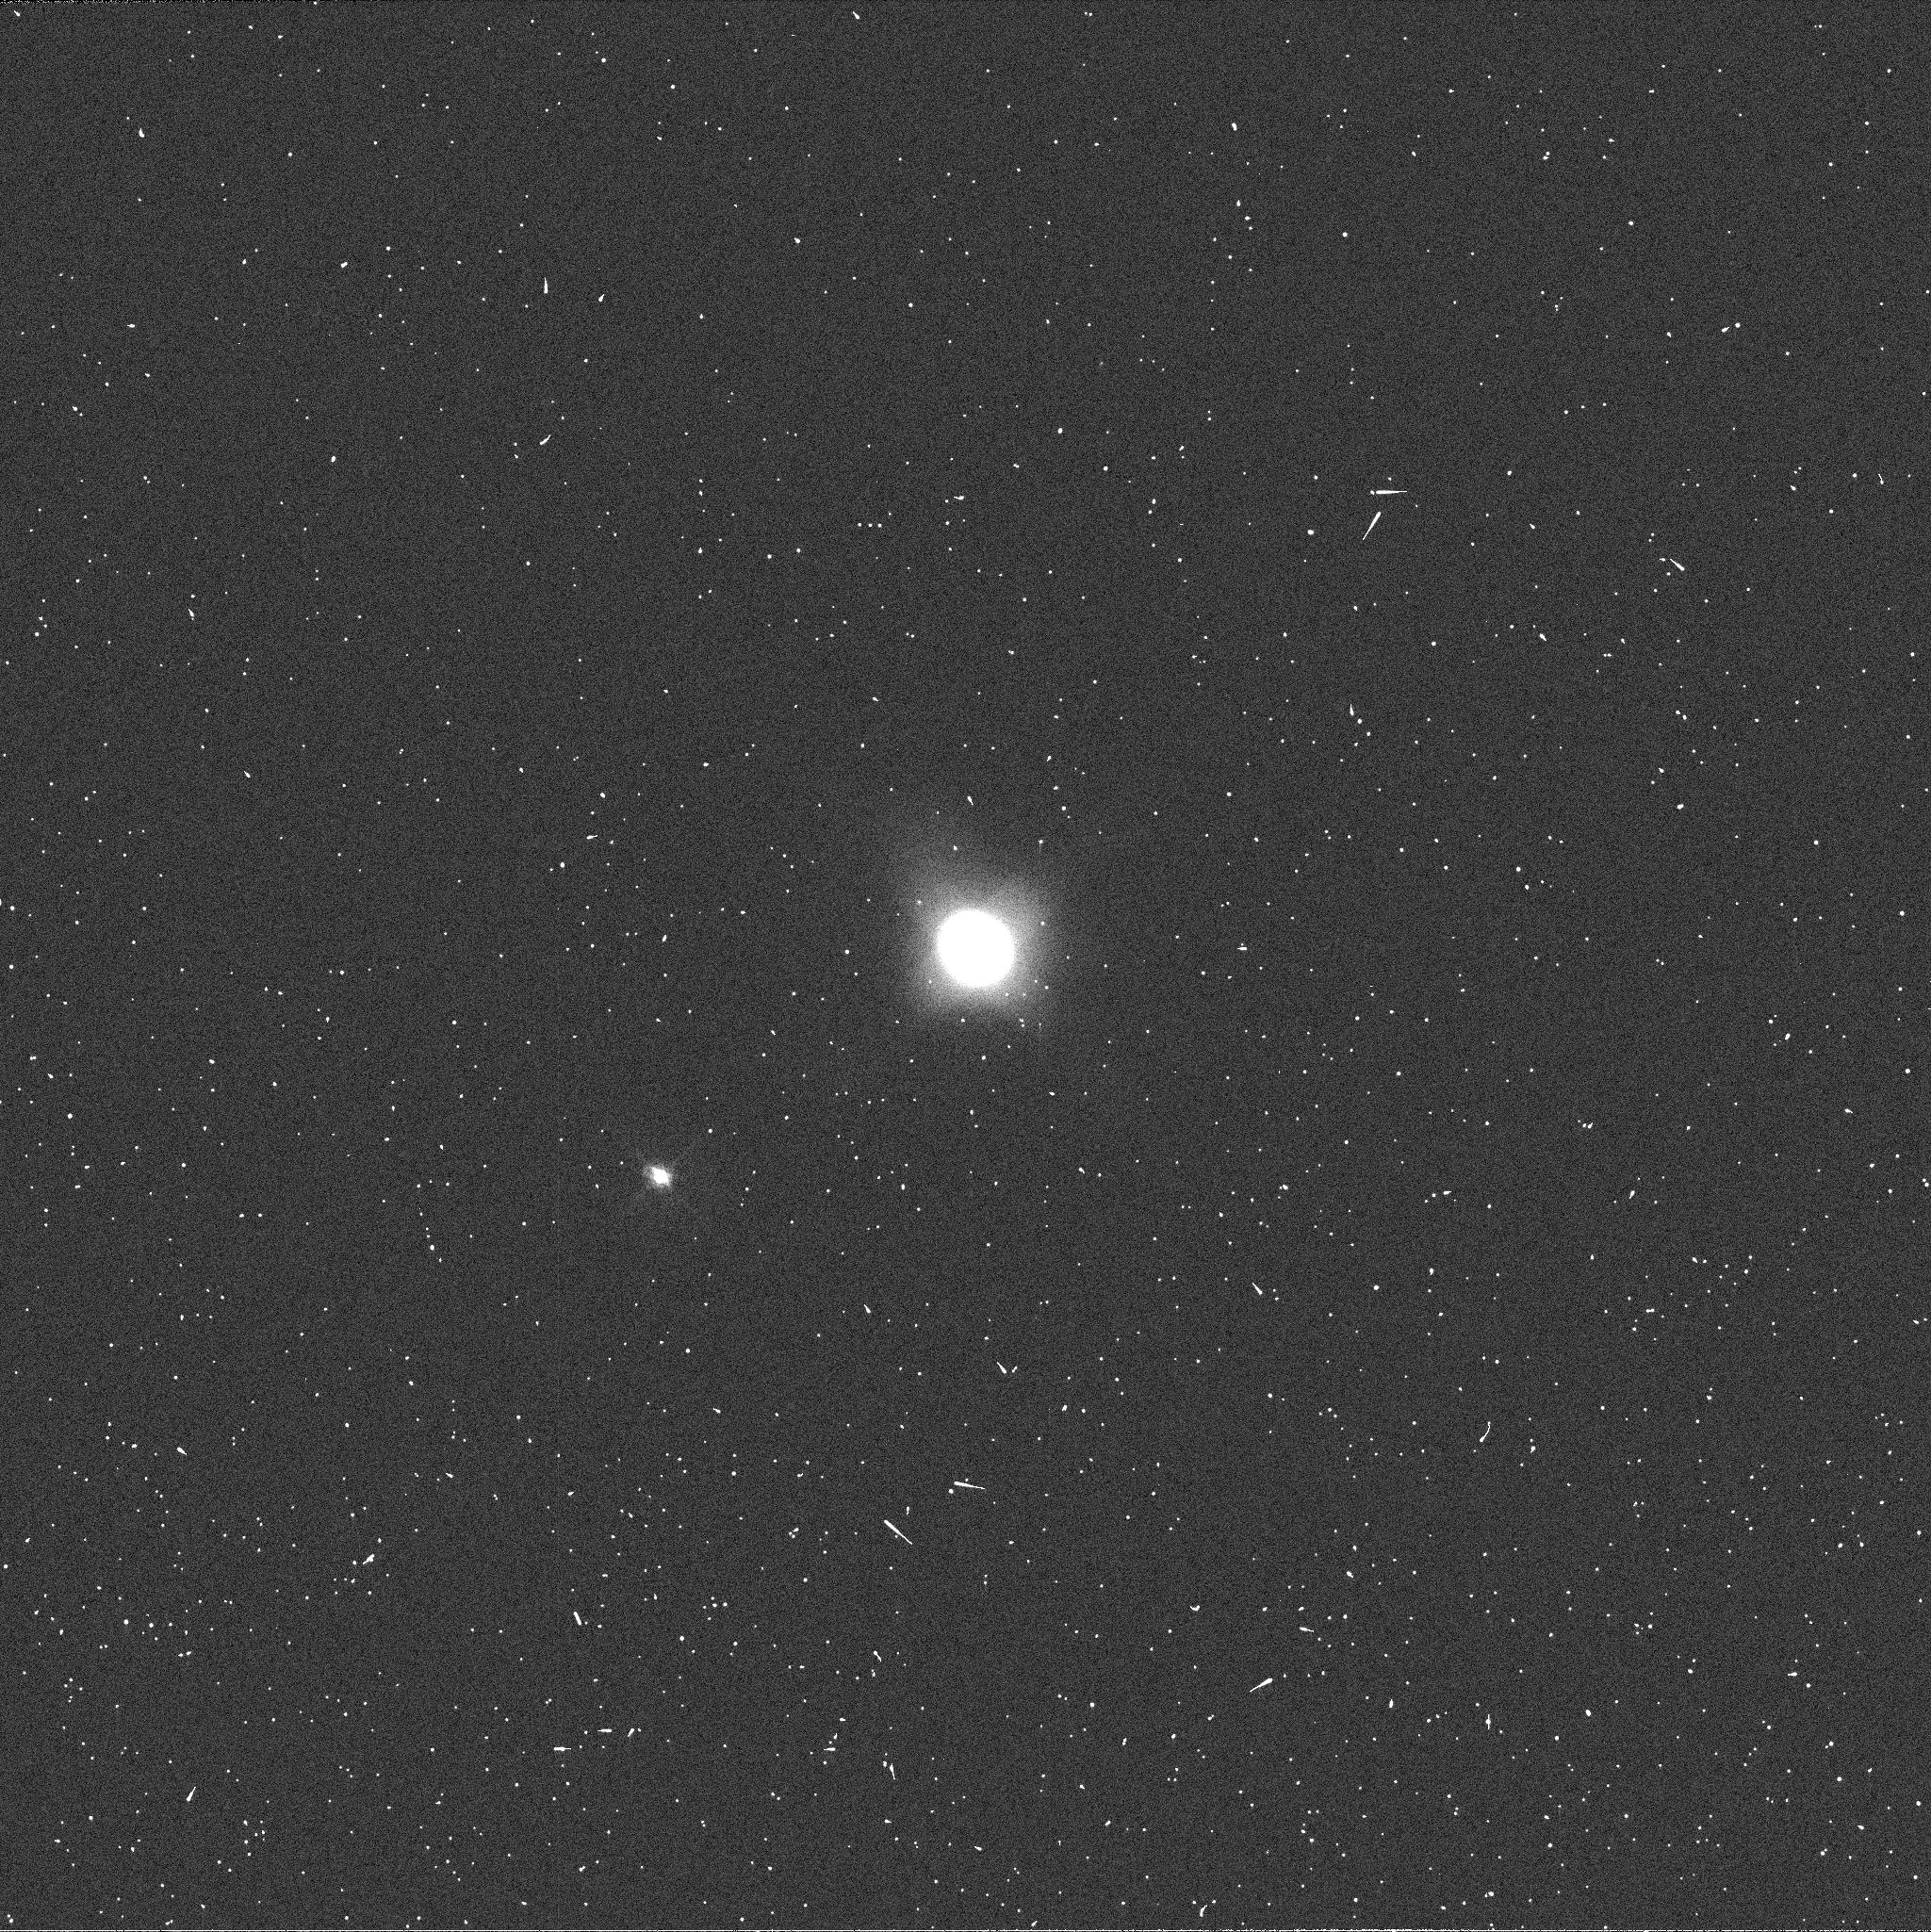
Target: NEPTUNE-BLUE
Instrument: WFC3/UVIS
Filter: FQ619N
Exposure: 1 min
Observation ID: ib2s04jzq

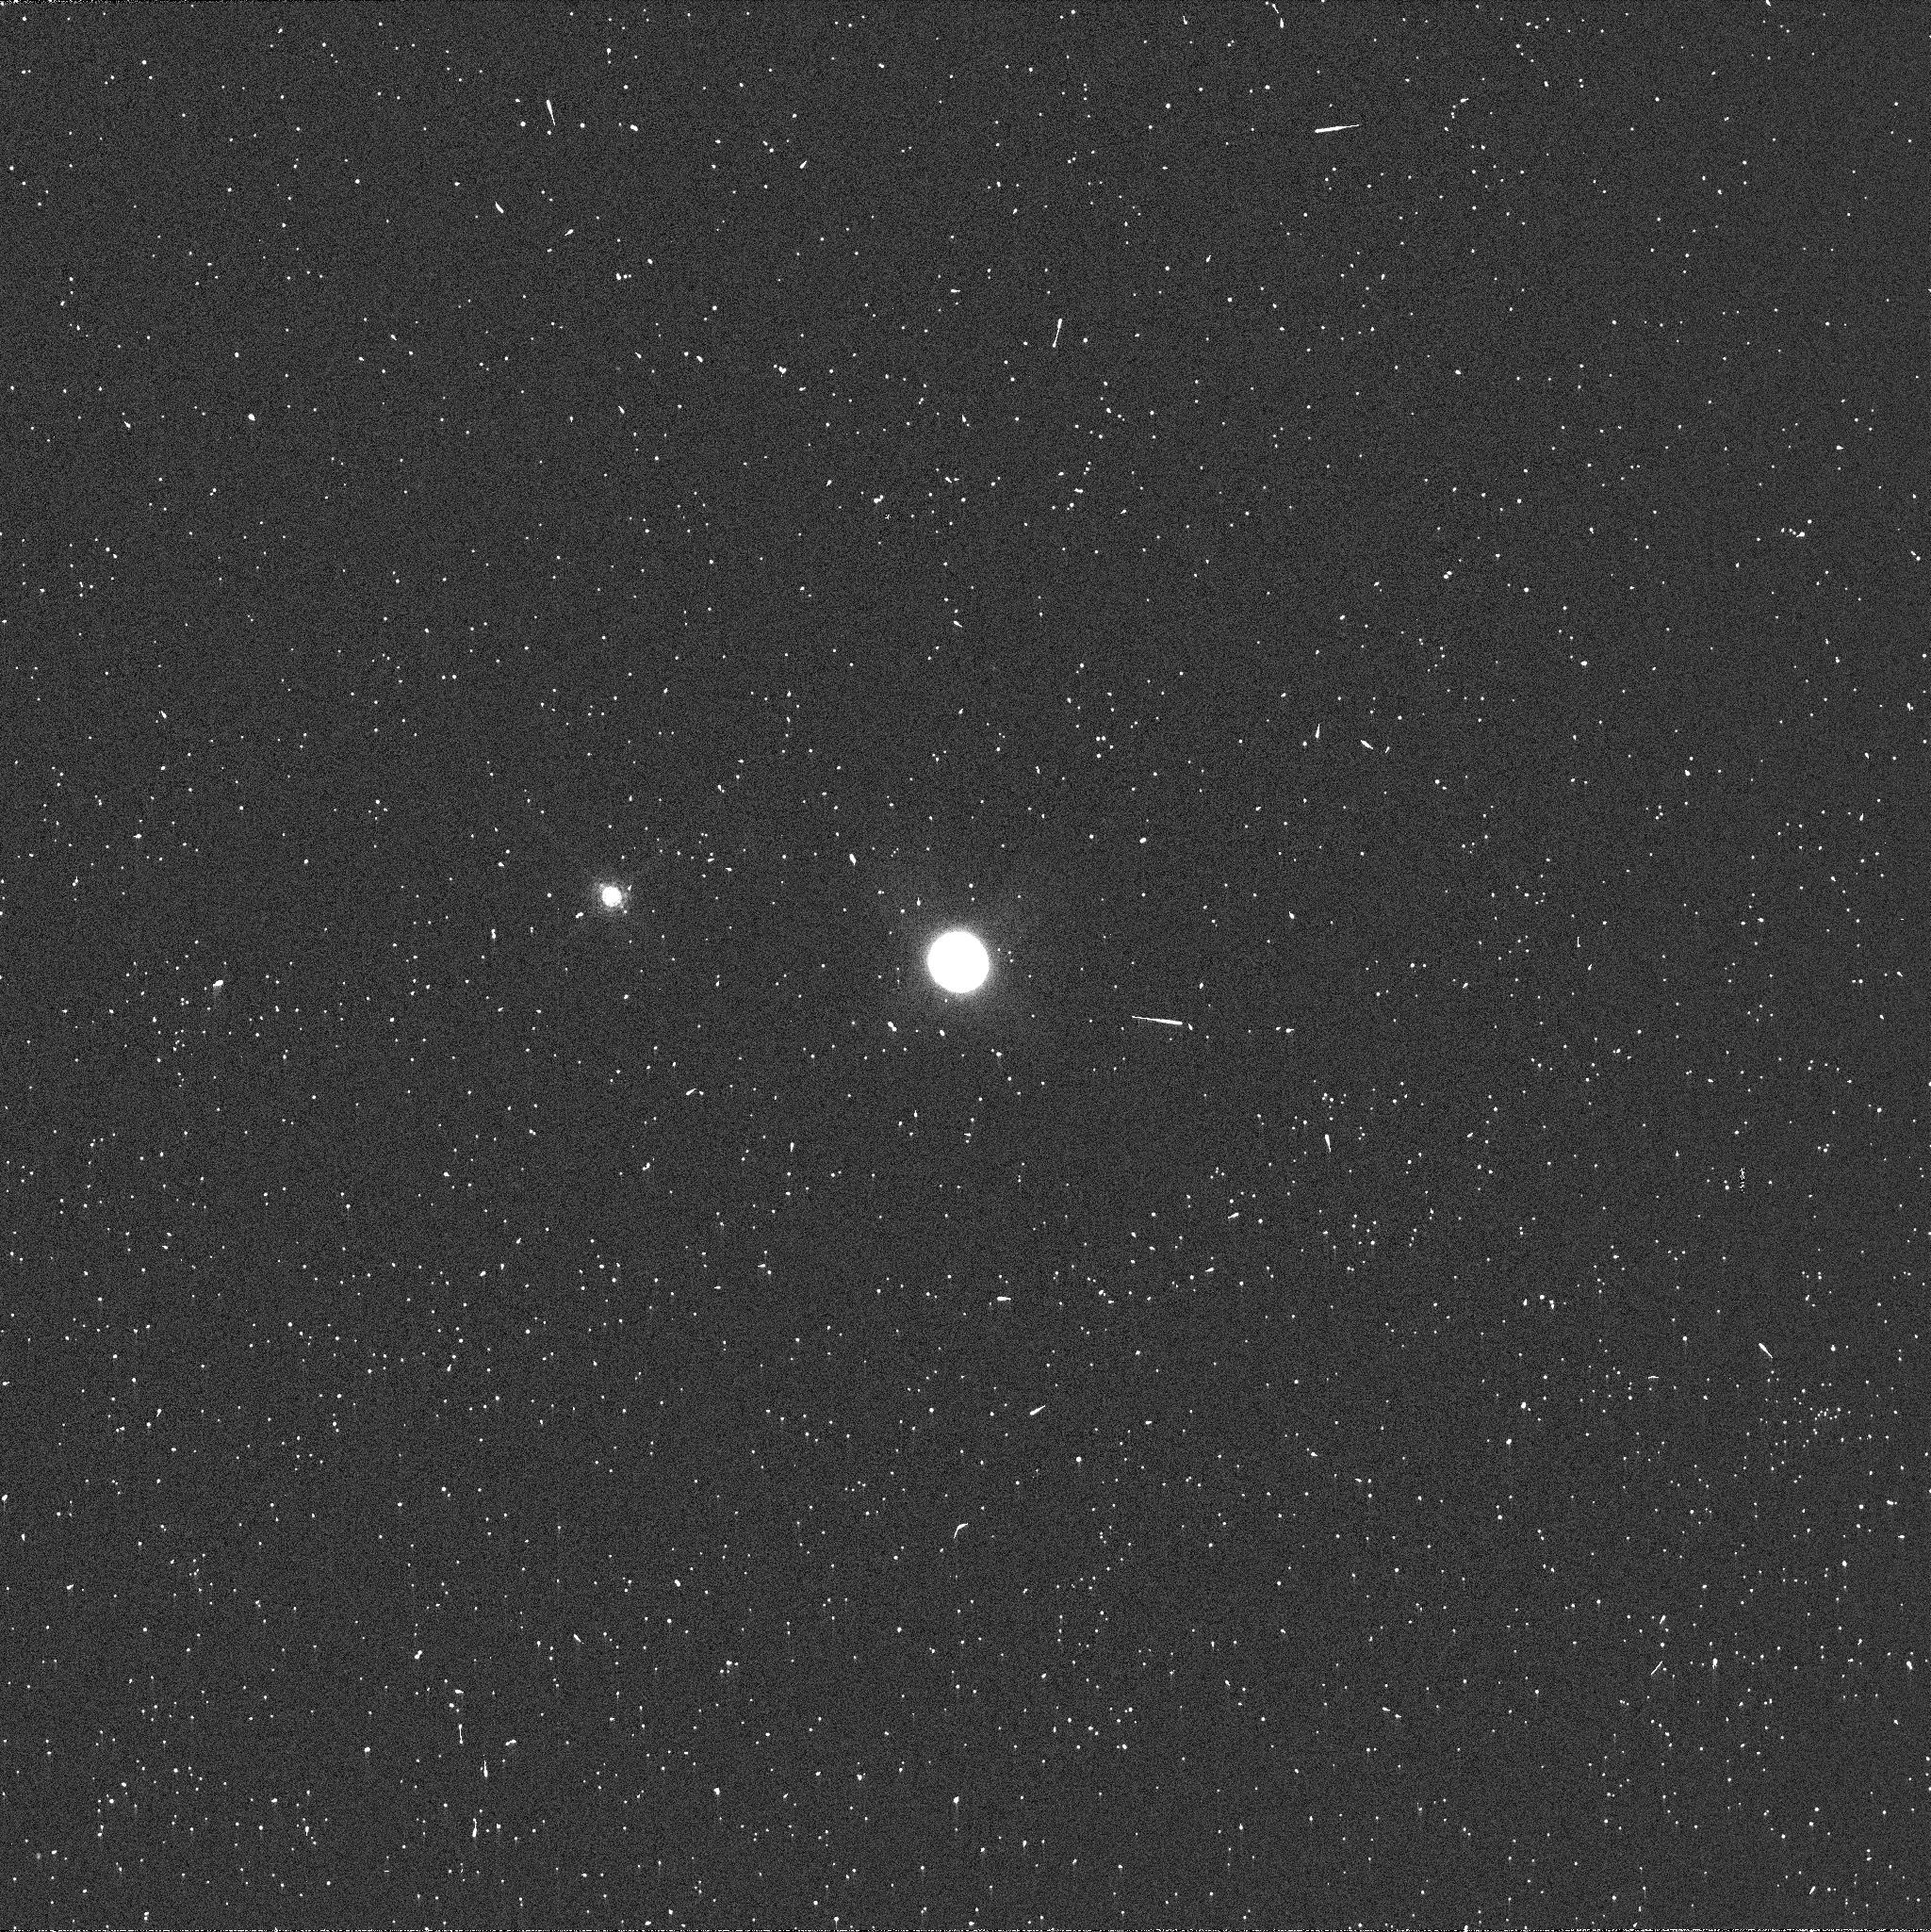
Target: NEPTUNE-CH4
Instrument: WFC3/UVIS
Filter: FQ889N
Exposure: 3 min
Observation ID: ib2s23n3q

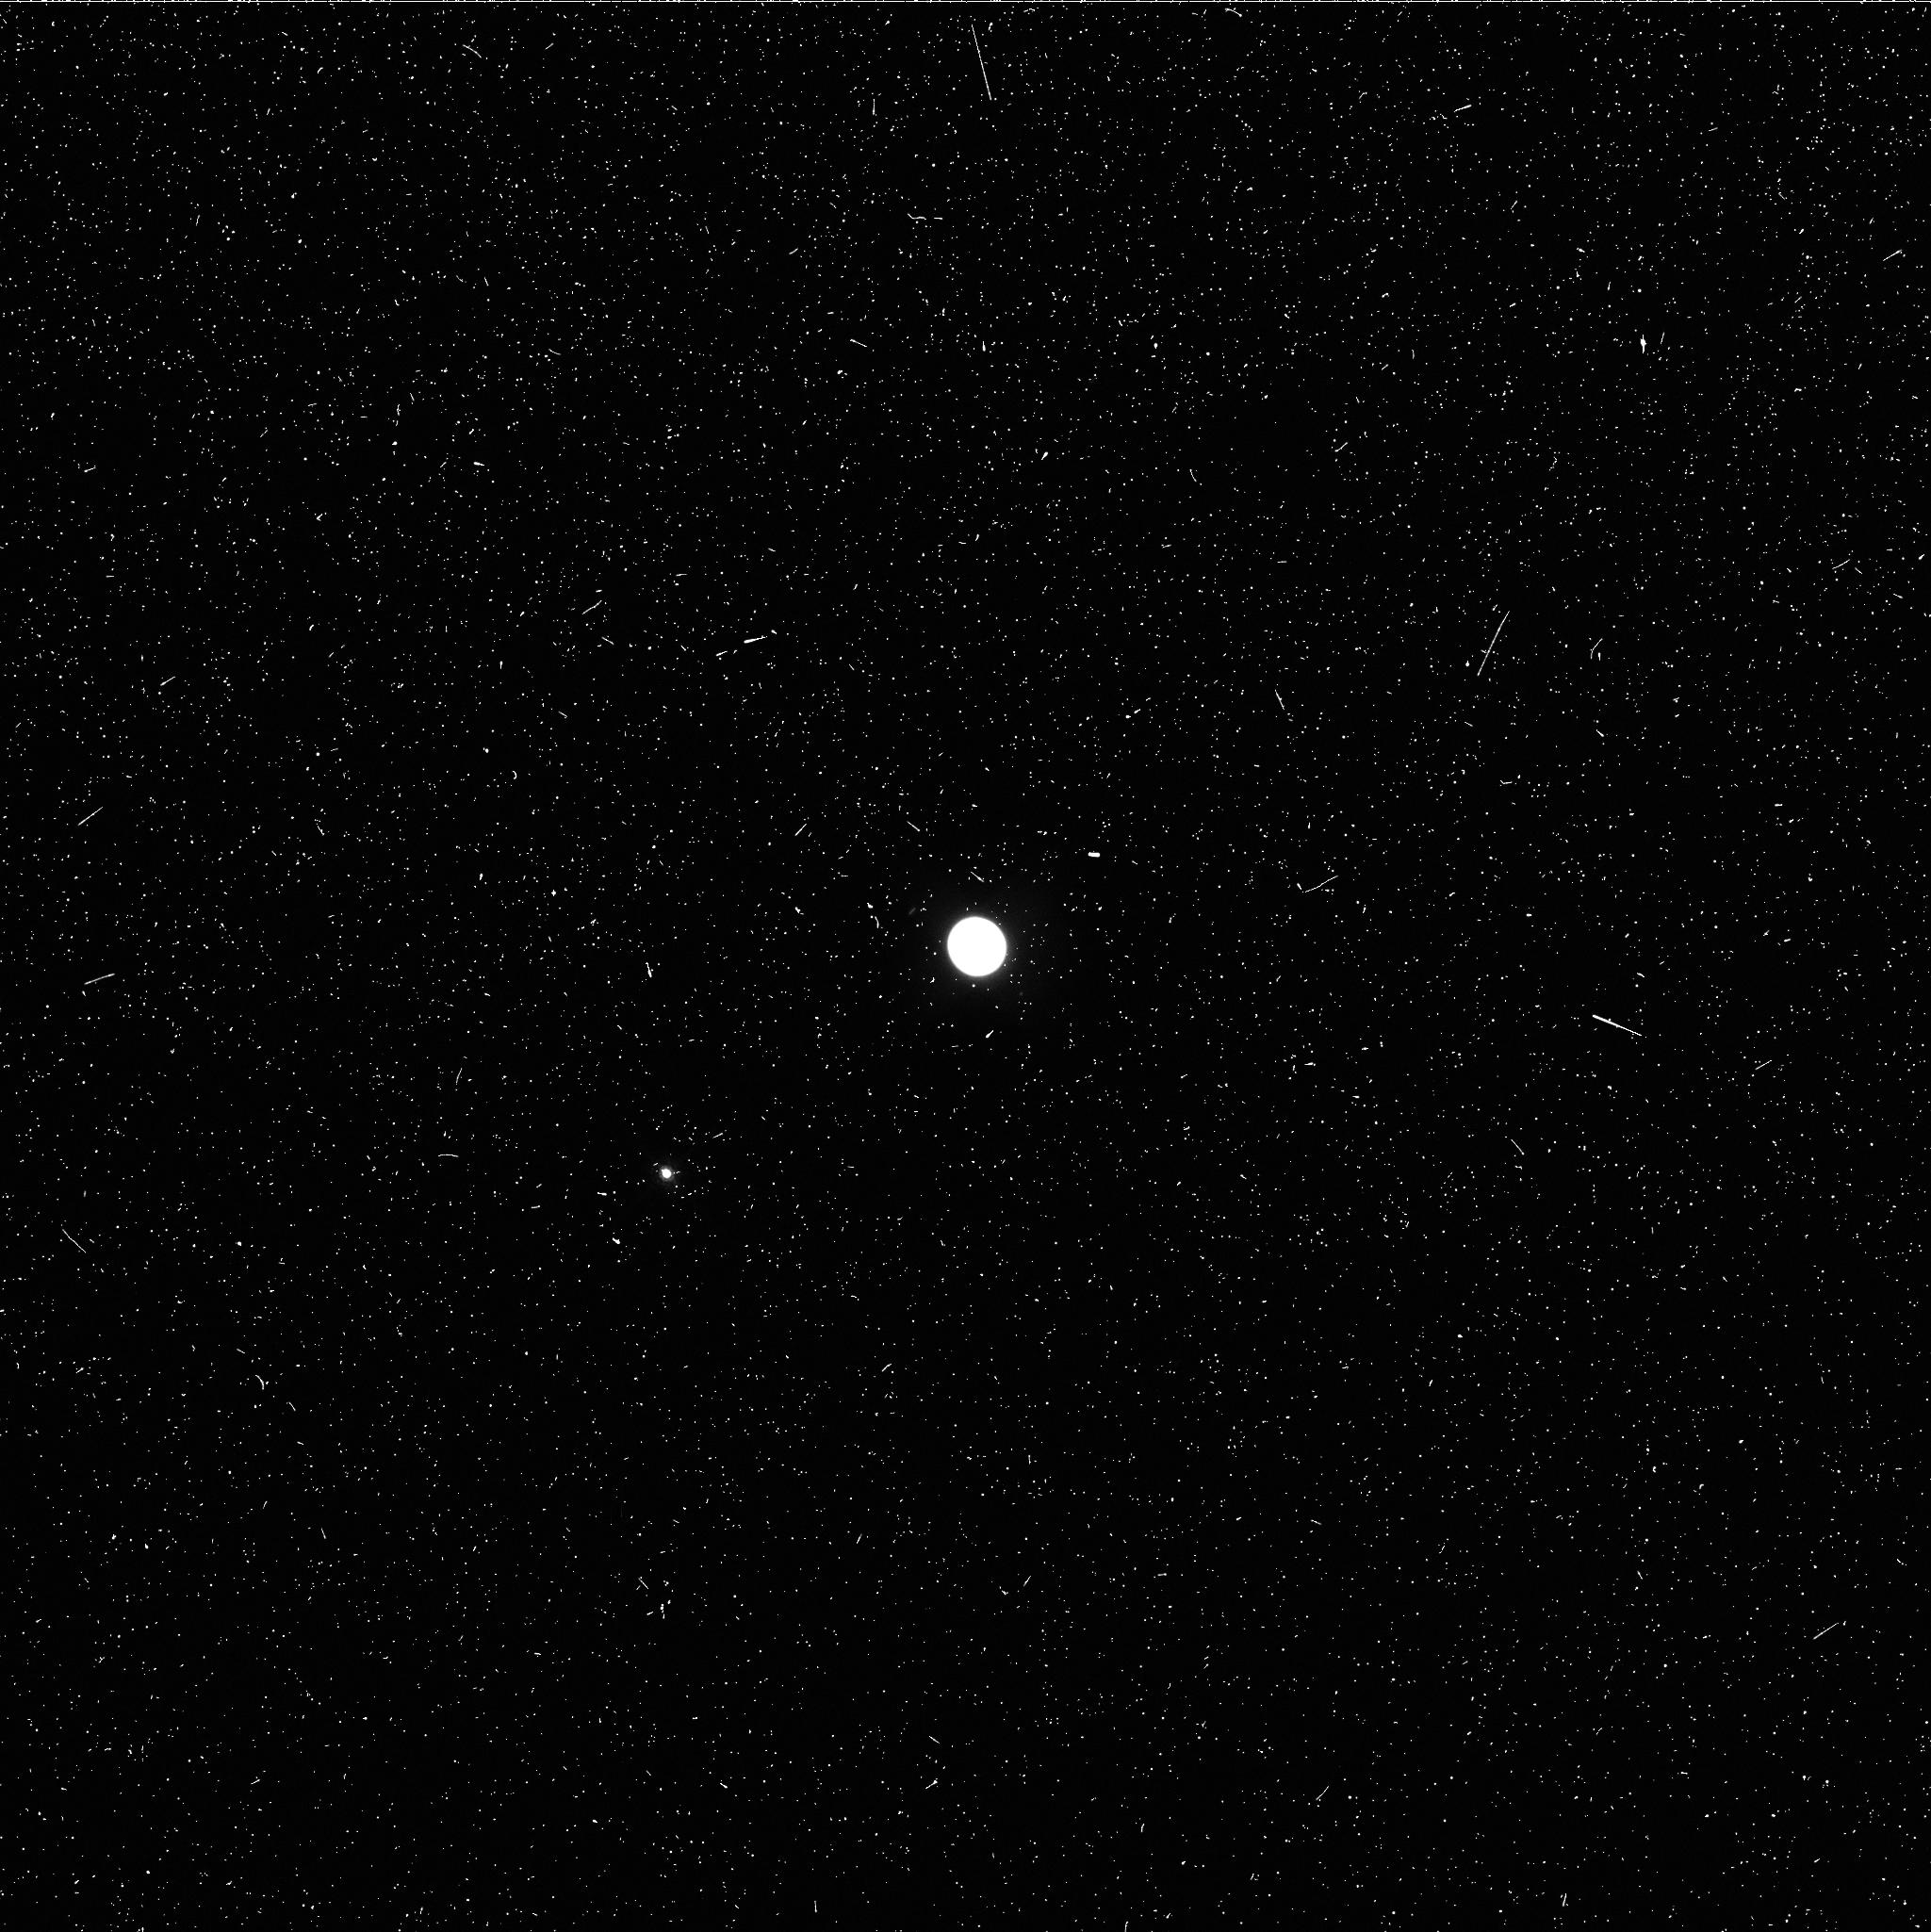
Target: NEPTUNE-BLUE
Instrument: WFC3/UVIS
Filter: FQ727N
Exposure: 4 min
Observation ID: ib2s04k1q

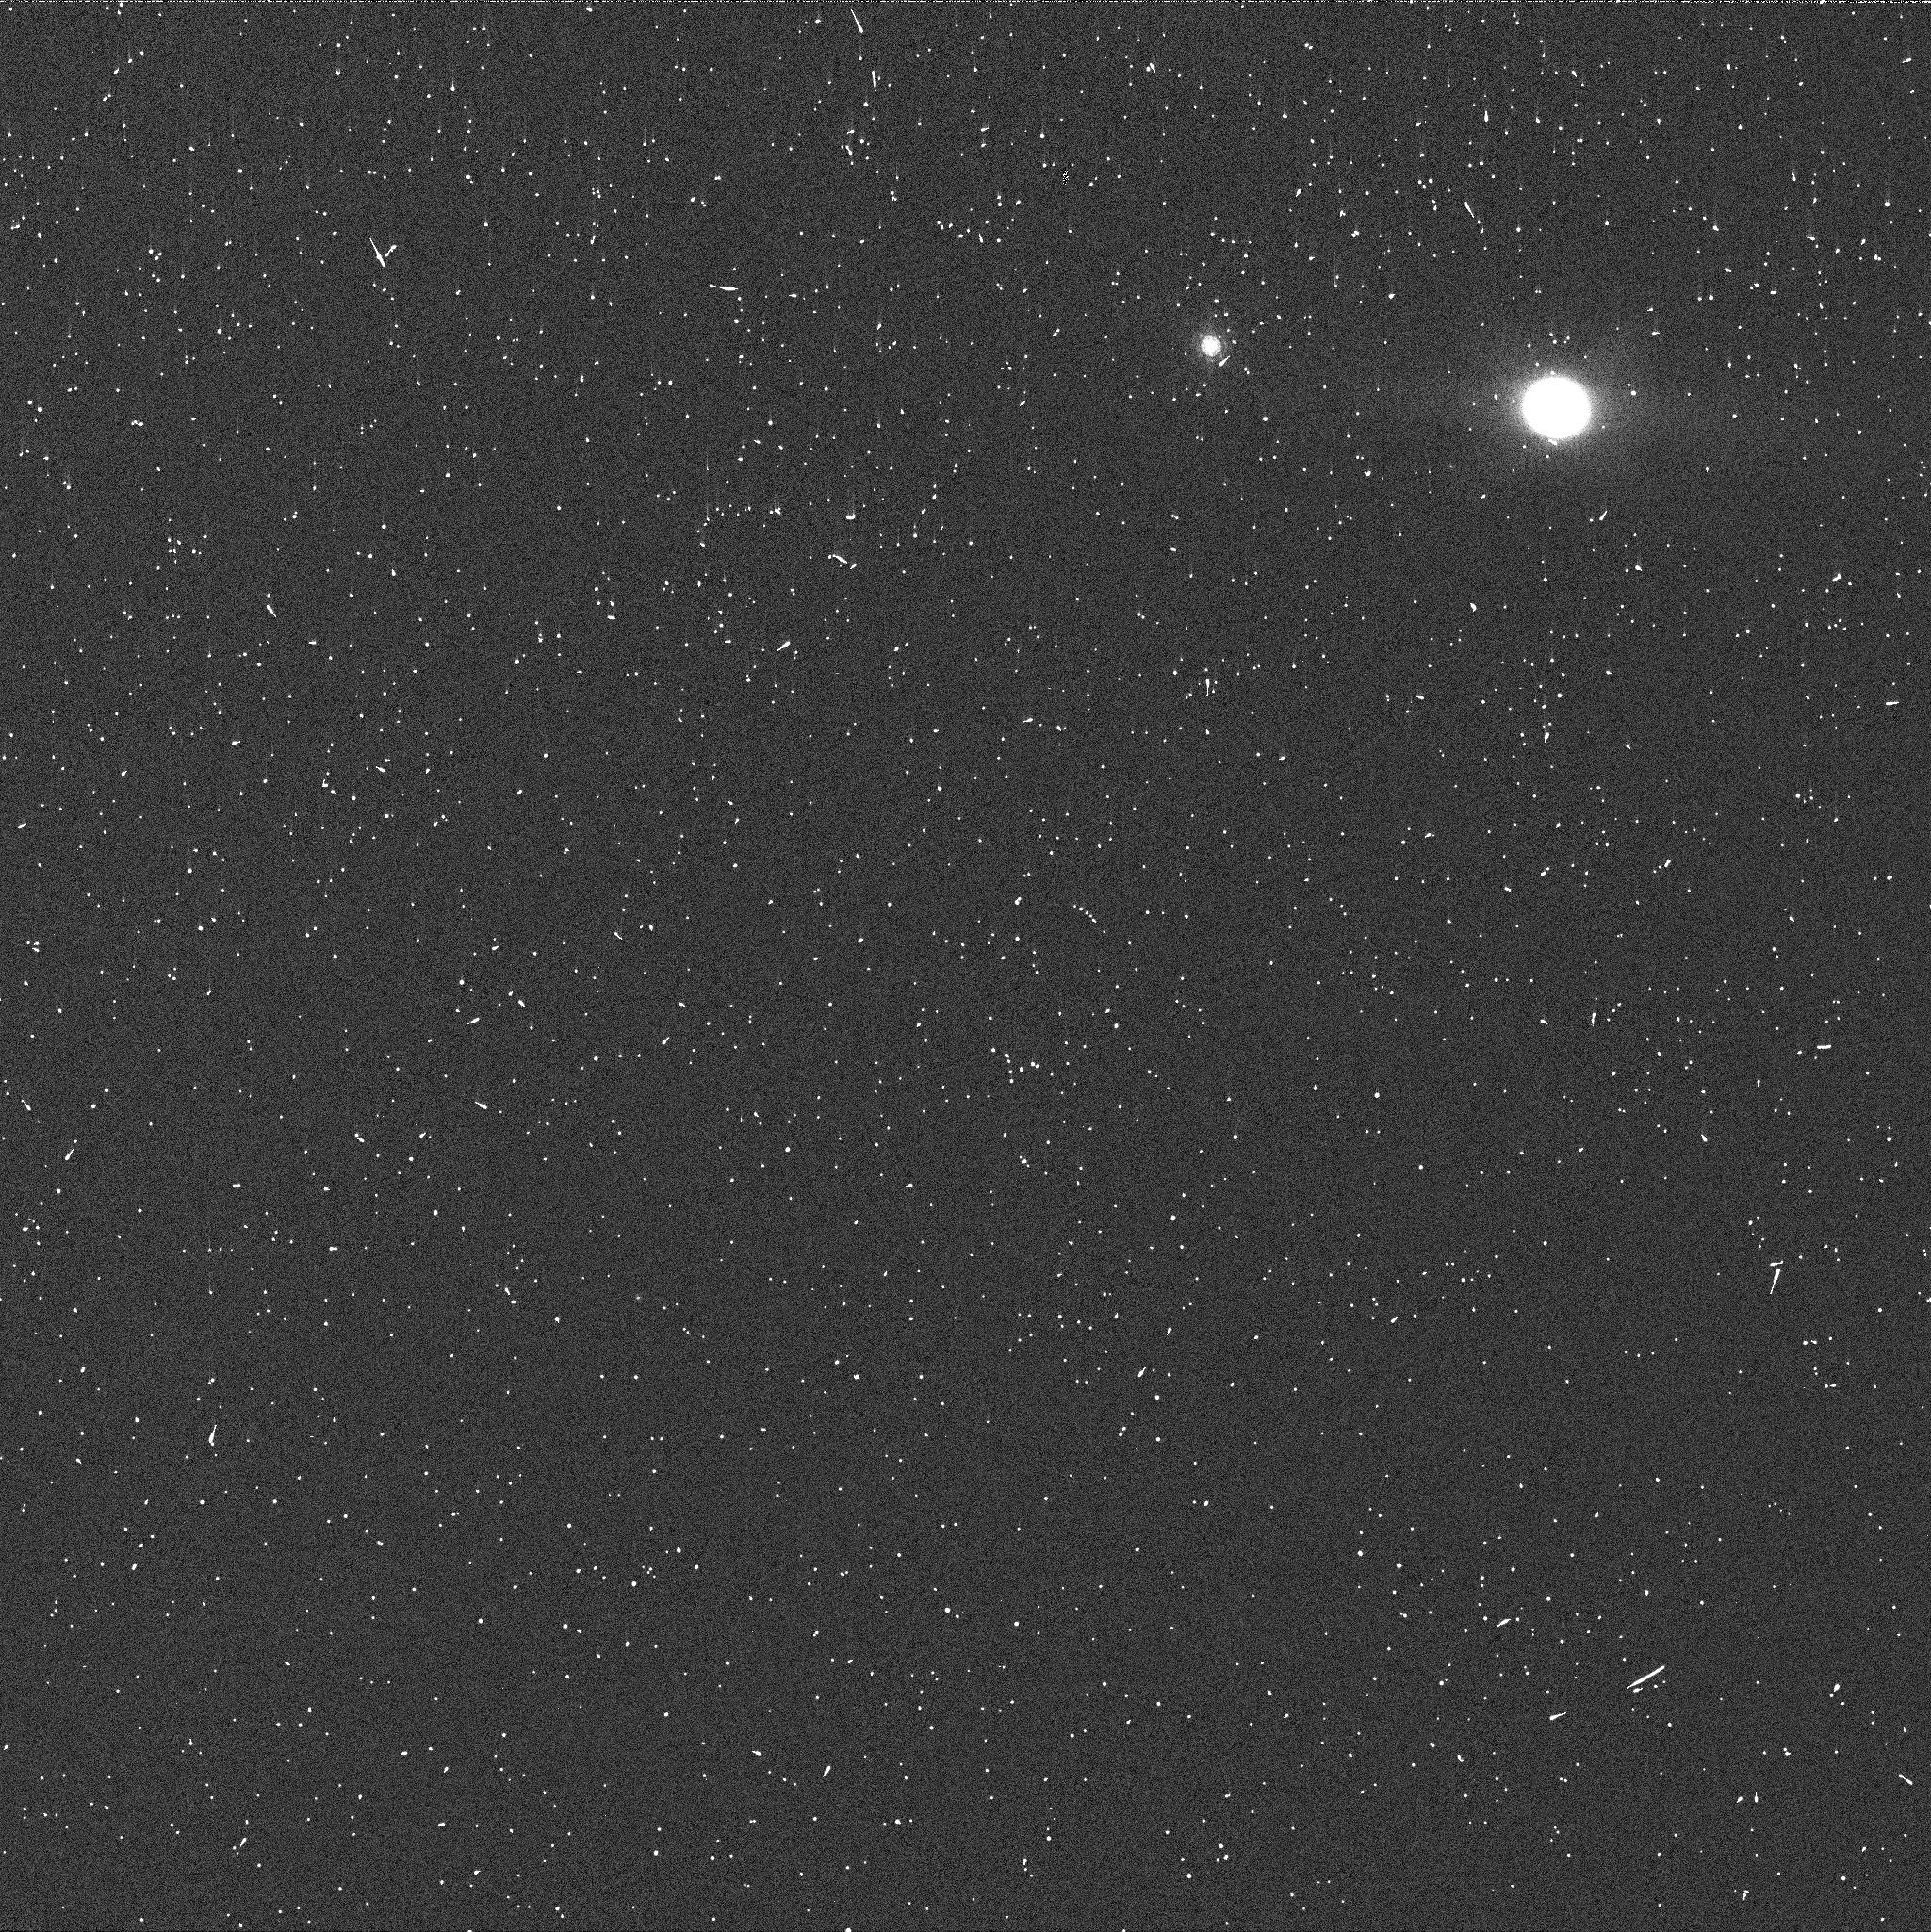
Target: NEPTUNE-CH4
Instrument: WFC3/UVIS
Filter: FQ906N
Exposure: 2 min
Observation ID: ib2s23n4q

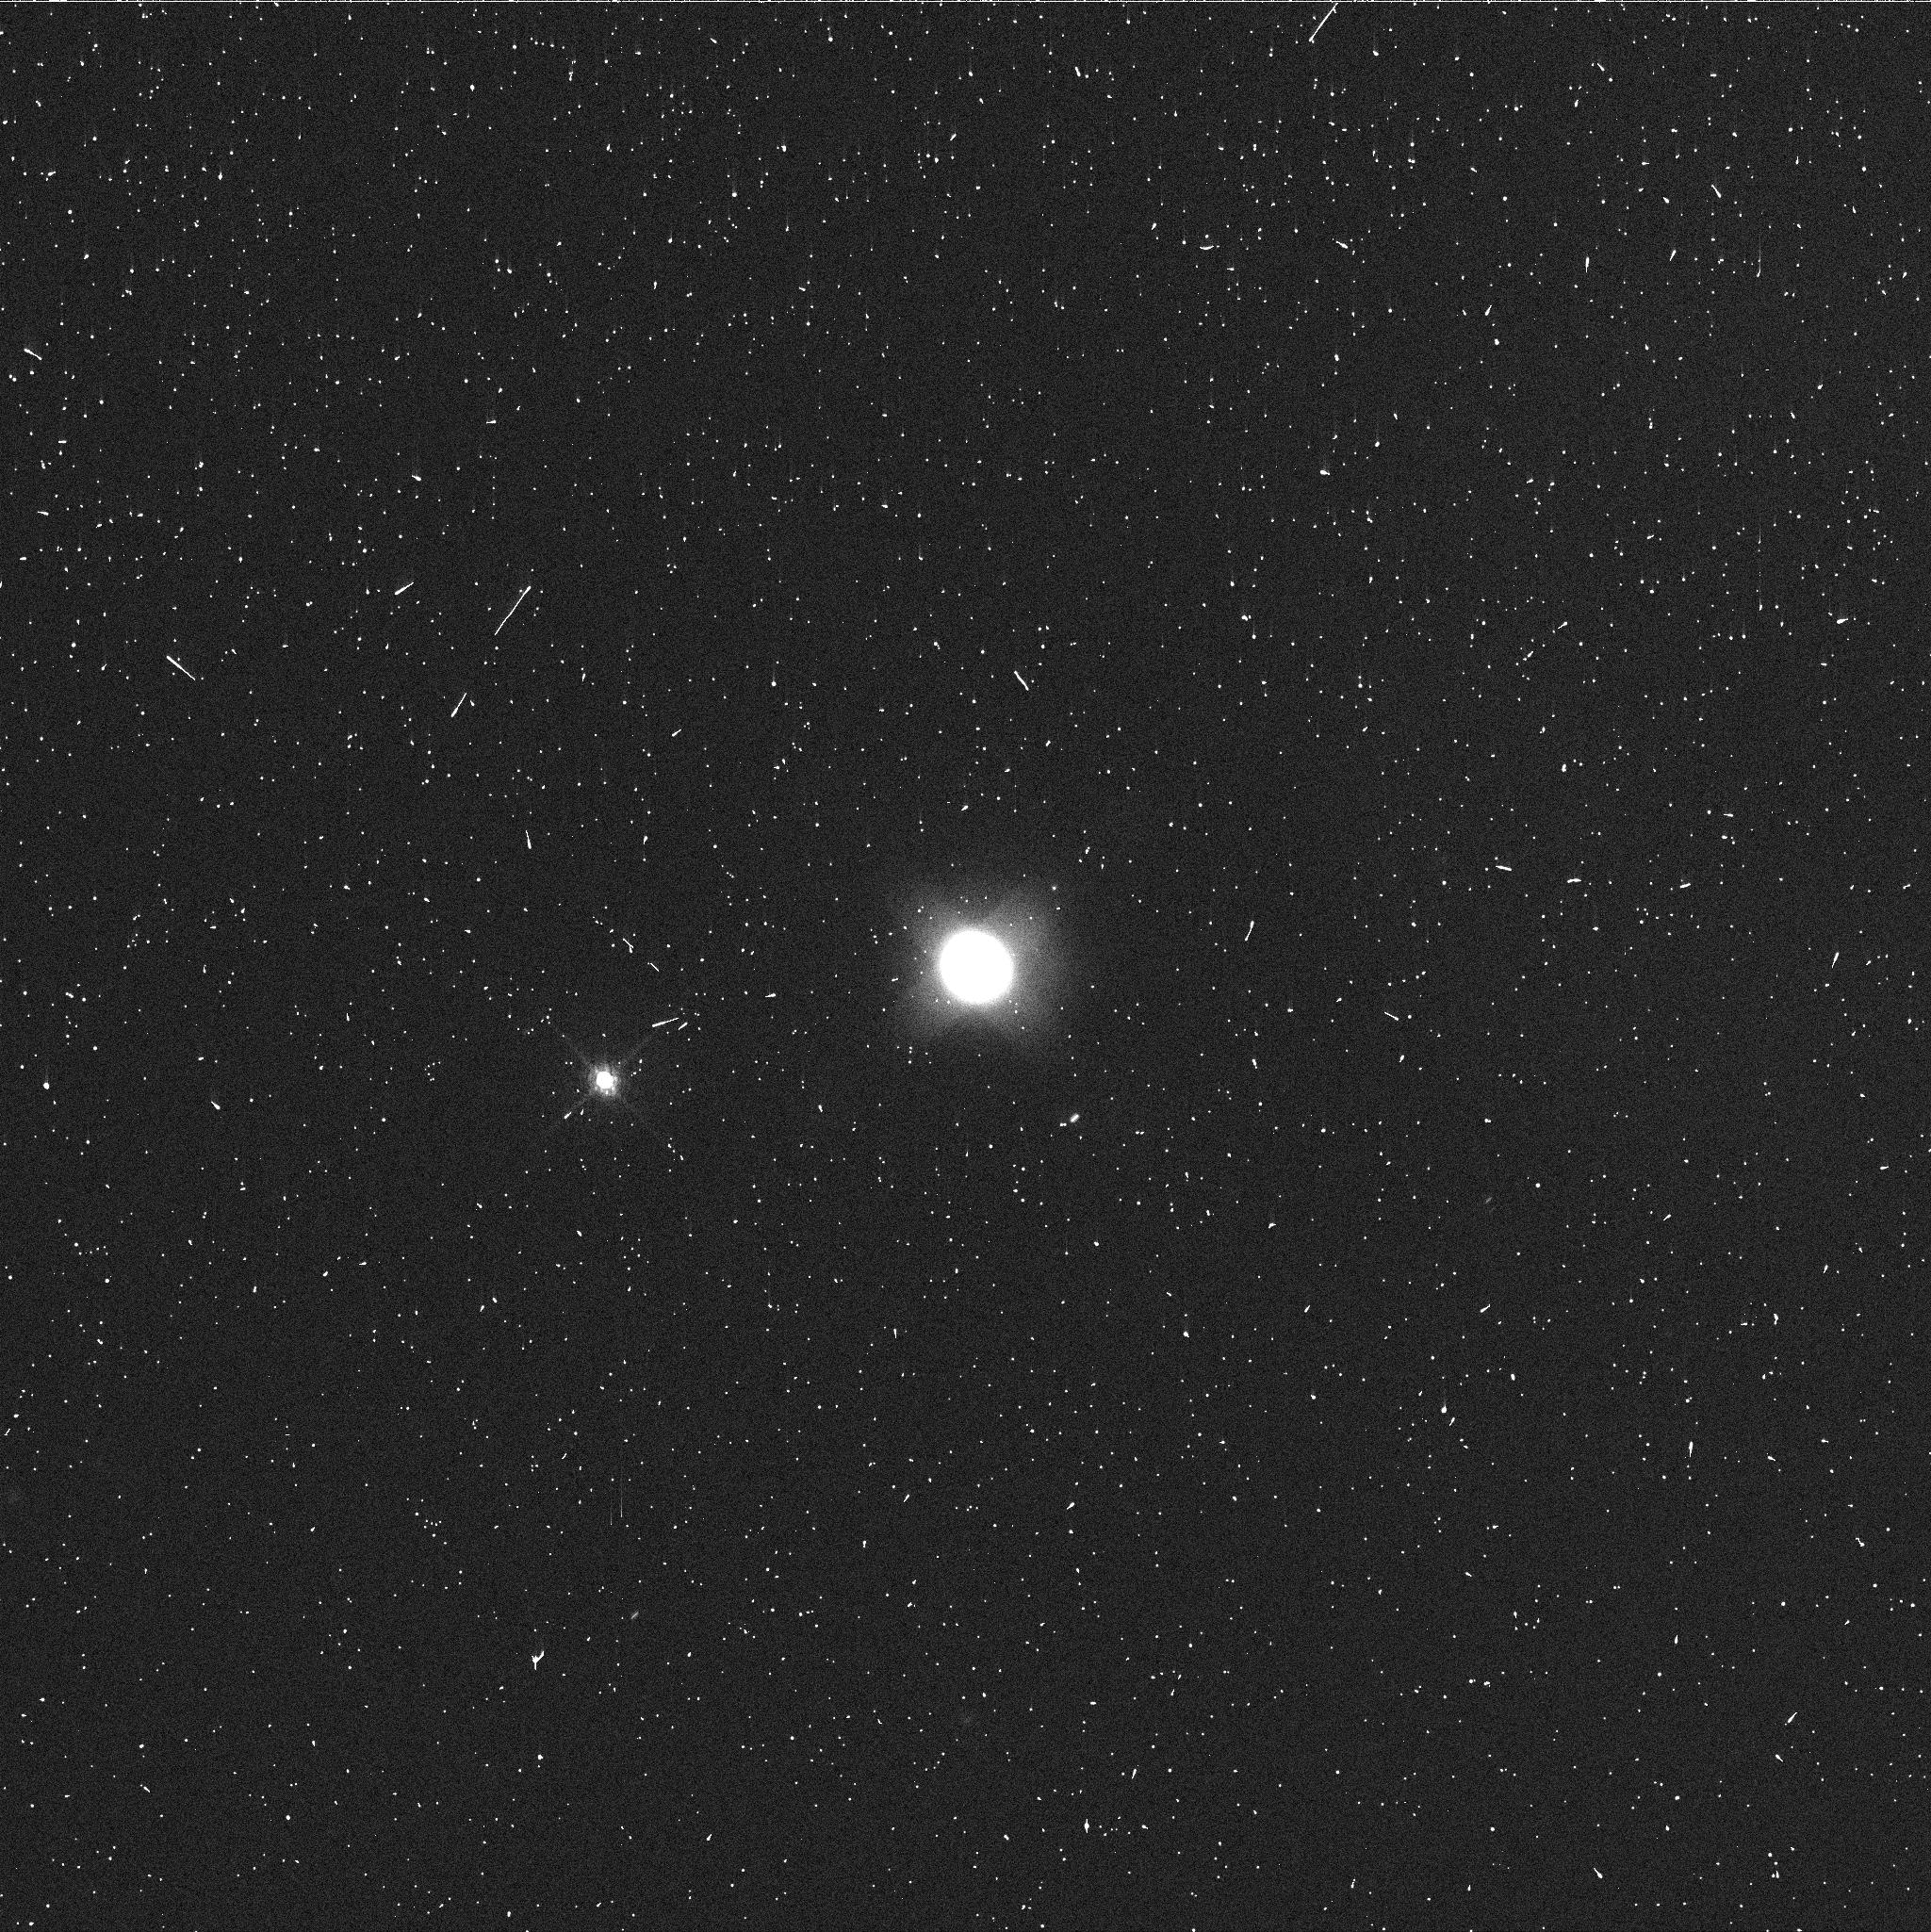
Target: NEPTUNE-BLUE
Instrument: WFC3/UVIS
Filter: FQ727N
Exposure: 4 min
Observation ID: ib2s16xxq

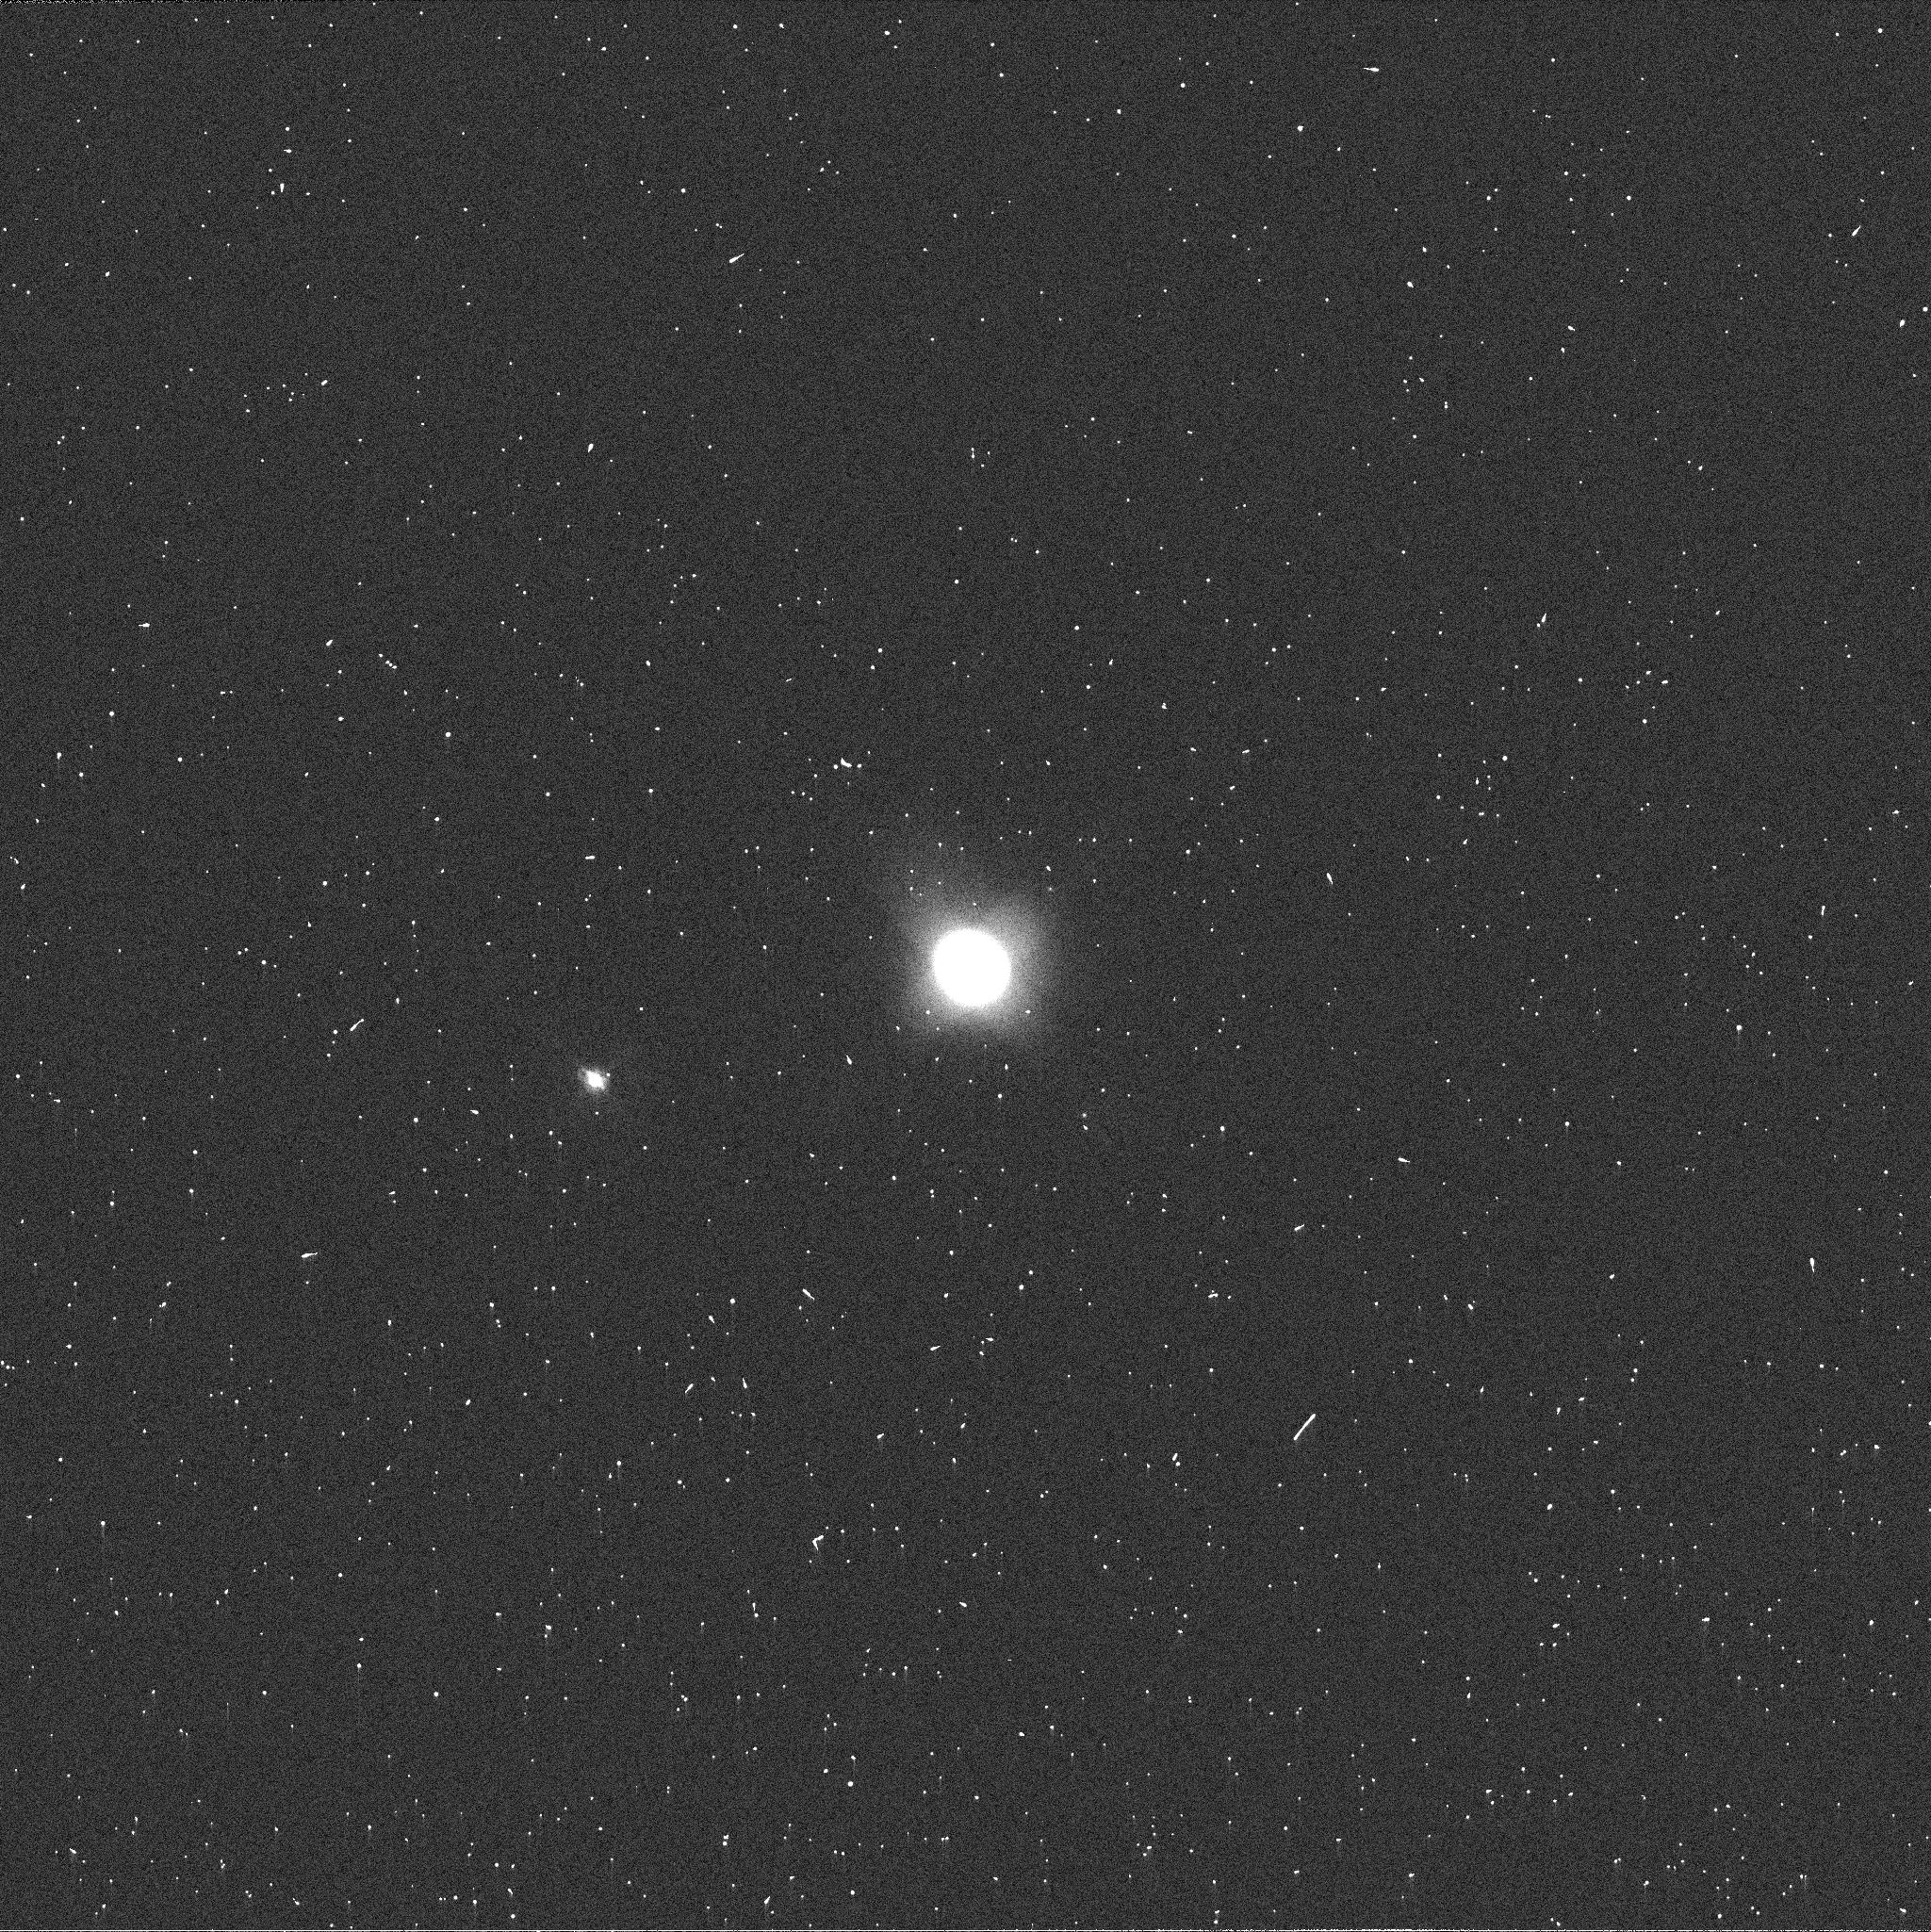
Target: NEPTUNE-BLUE
Instrument: WFC3/UVIS
Filter: FQ619N
Exposure: 1 min
Observation ID: ib2s16xwq

Monitoring Active Atmospheres on Uranus and Neptune (PI: Rages, Kathy)

We propose Snapshot observations of Uranus and Neptune to monitor changes in their atmospheres on time scales of weeks and months, as we have been doing for the past seven years. Previous Hubble Space Telescope observations (including previous Snapshot programs 8634, 10170, 10534, and 11156), together with near-IR images obtained using adaptive optics on the Keck Telescope, reveal both planets to be dynamic worlds which change on time scales ranging from hours to (terrestrial) years. Uranus equinox occurred in December 2007, and the northern hemisphere is becoming fully visible for the first time since the early 1960s. HST observations during the past several years (Hammel et al. 2005, Icarus 175, 284 and references therein) have revealed strongly wavelength-dependent latitudinal structure, the presence of numerous visible-wavelength cloud features in the northern hemisphere, at least one very long-lived discrete cloud in the southern hemisphere, and in 2006 the first clearly defined dark spot seen on Uranus. Long-term ground-based observations (Lockwood and Jerzekiewicz, 2006, Icarus 180, 442; Hammel and Lockwood 2007, Icarus 186, 291) reveal seasonal brightness changes that seem to demand the appearance of a bright northern polar cap within the next few years. Recent HST and Keck observations of Neptune (Sromovsky et al. 2003, Icarus 163, 256 and references therein) show a general increase in activity at south temperate latitudes until 2004, when Neptune returned to a rather Voyager-like appearance with discrete bright spots rather than active latitude bands. Further Snapshot observations of these two dynamic planets will elucidate the nature of long-term changes in their zonal atmospheric bands and clarify the processes of formation, evolution, and dissipation of discrete albedo features.